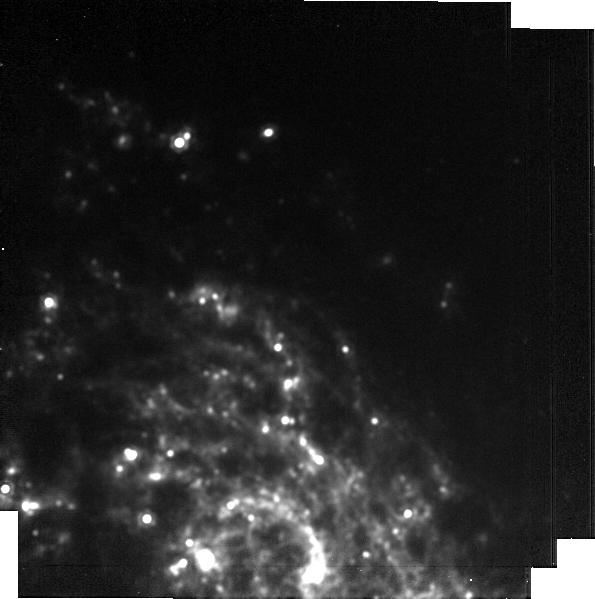
Target: 2024ahv. Instrument: MIRI. Filter: F1500W. Exposure: 12 min. Observation ID: jw09105-o006_t001_miri_f1500w-brightsky

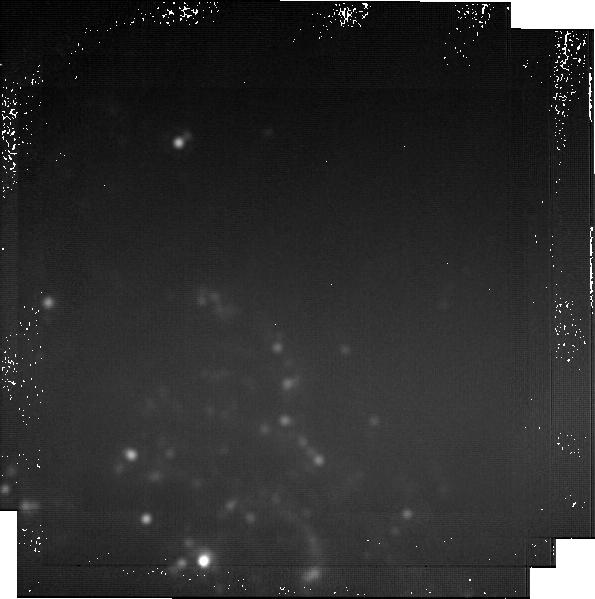
Target: 2024ahv. Instrument: MIRI. Filter: F2550W. Exposure: 59 min. Observation ID: jw09105-o006_t001_miri_f2550w-brightsky

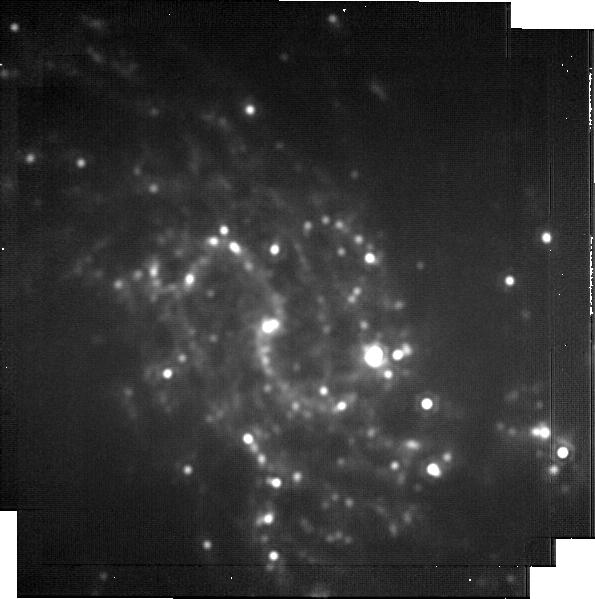
Target: 2024ahv. Instrument: MIRI. Filter: F2100W. Exposure: 33 min. Observation ID: jw09105-o003_t001_miri_f2100w-brightsky

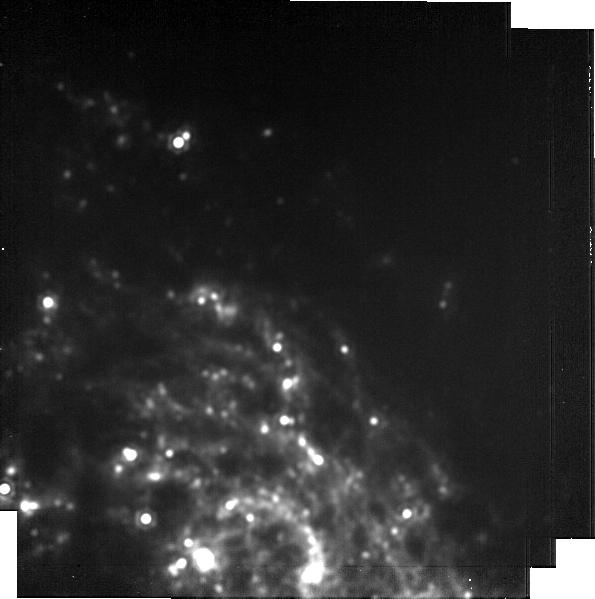
Target: 2024ahv. Instrument: MIRI. Filter: F1800W. Exposure: 23 min. Observation ID: jw09105-o006_t001_miri_f1800w-brightsky

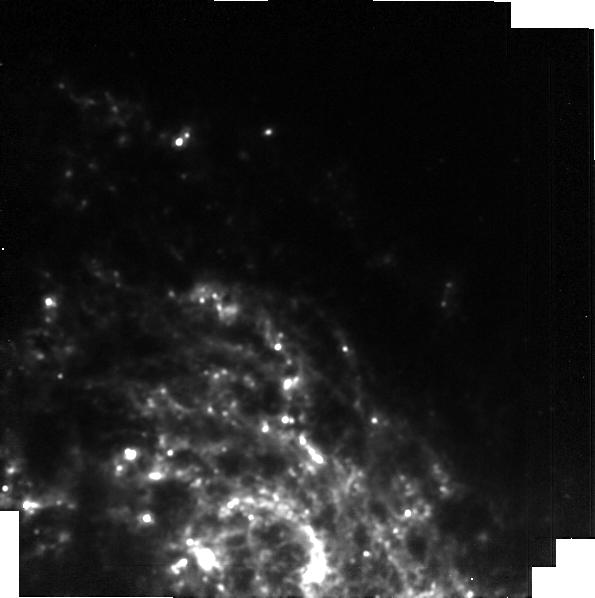
Target: 2024ahv. Instrument: MIRI. Filter: F1280W. Exposure: 12 min. Observation ID: jw09105-o006_t001_miri_f1280w-brightsky

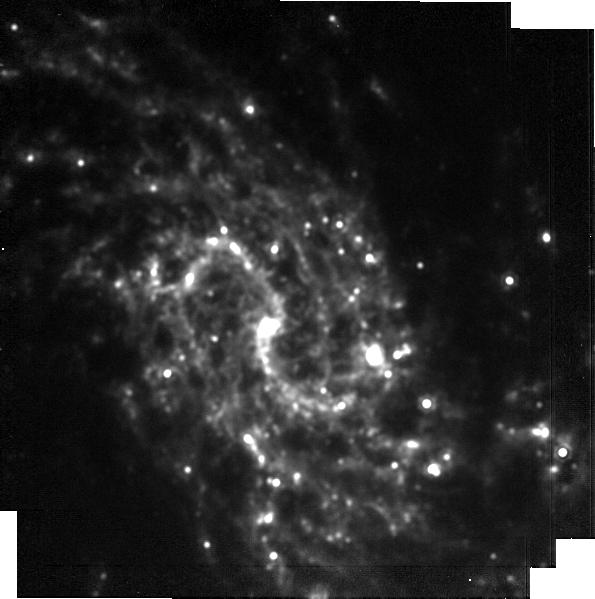
Target: 2024ahv. Instrument: MIRI. Filter: F1500W. Exposure: 12 min. Observation ID: jw09105-o003_t001_miri_f1500w-brightsky

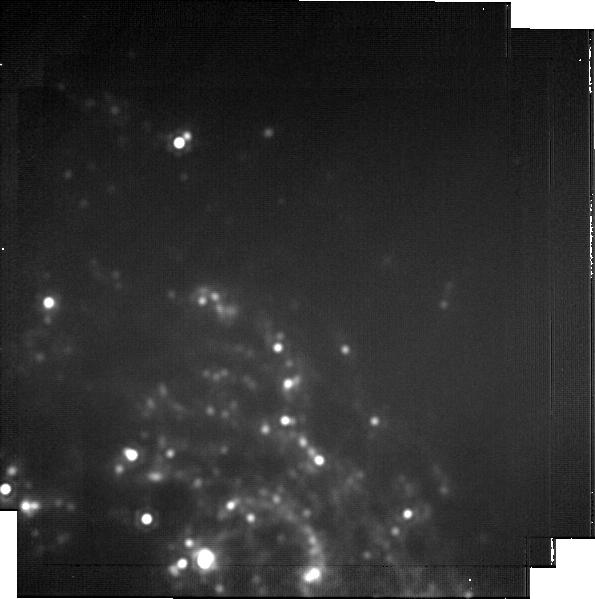
Target: 2024ahv. Instrument: MIRI. Filter: F2100W. Exposure: 33 min. Observation ID: jw09105-o006_t001_miri_f2100w-brightsky

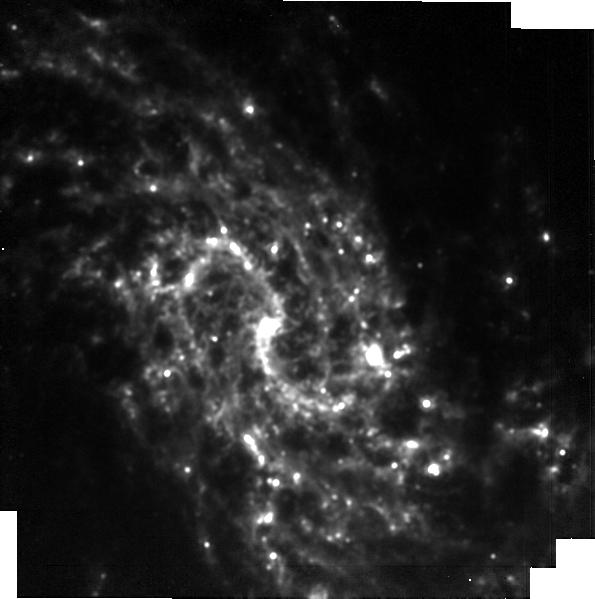
Target: 2024ahv. Instrument: MIRI. Filter: F1280W. Exposure: 12 min. Observation ID: jw09105-o003_t001_miri_f1280w-brightsky

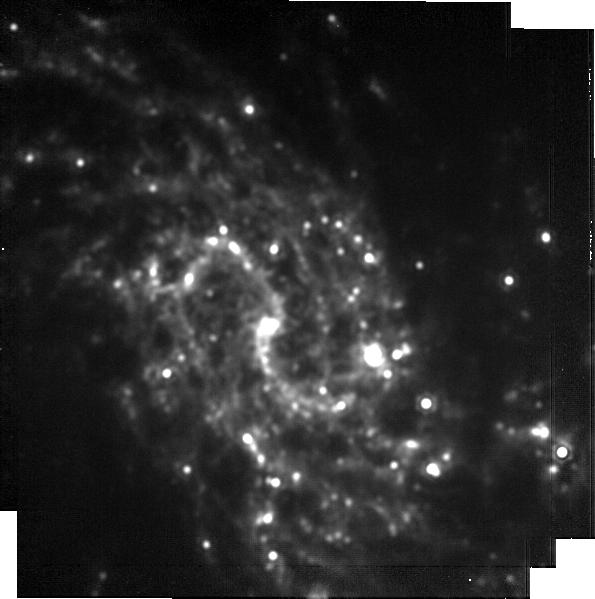
Target: 2024ahv. Instrument: MIRI. Filter: F1800W. Exposure: 23 min. Observation ID: jw09105-o003_t001_miri_f1800w-brightsky

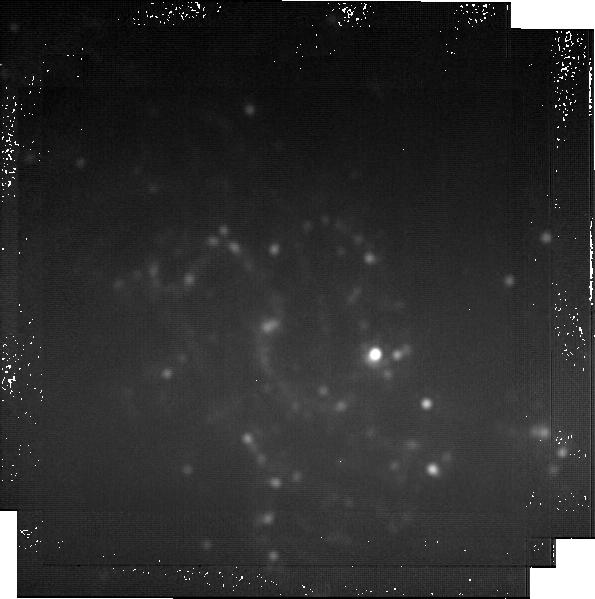
Target: 2024ahv. Instrument: MIRI. Filter: F2550W. Exposure: 59 min. Observation ID: jw09105-o003_t001_miri_f2550w-brightsky

Pioneering Supernova Dust Studies with JWST: Detection of Dust Precursors in SN 2024ahv (PI: Shahbandeh, Melissa)

The rarity of nearby stripped-envelope supernovae (SESNe) presents an exceptional opportunity to study dust formation and evolution in the early Universe. SN 2024ahv, a rare Type Ib SESN (SN Ib) just 20 Mpc away, presents an unparalleled opportunity to study dust formation and evolution. As the closest SN Ib likely to explode during JWST's lifespan, it offers a unique chance to build a multi-wavelength legacy dataset, providing insights into massive star deaths and cosmic dust formation. JWST has already delivered remarkable early detections of CO and SiO in SN 2024ahv, making this supernova a critical probe for dust formation processes. While dust production in hydrogen-rich SNe II has been the primary focus until now, SESNe, born from short-lived, massive stars, are likely key contributors to early dust in the cosmos. Monitoring SN 2024ahv across NIR and MIR wavelengths will allow us to trace molecular evolution, dust formation, and composition in exquisite detail, offering insights never before captured for an SESN.